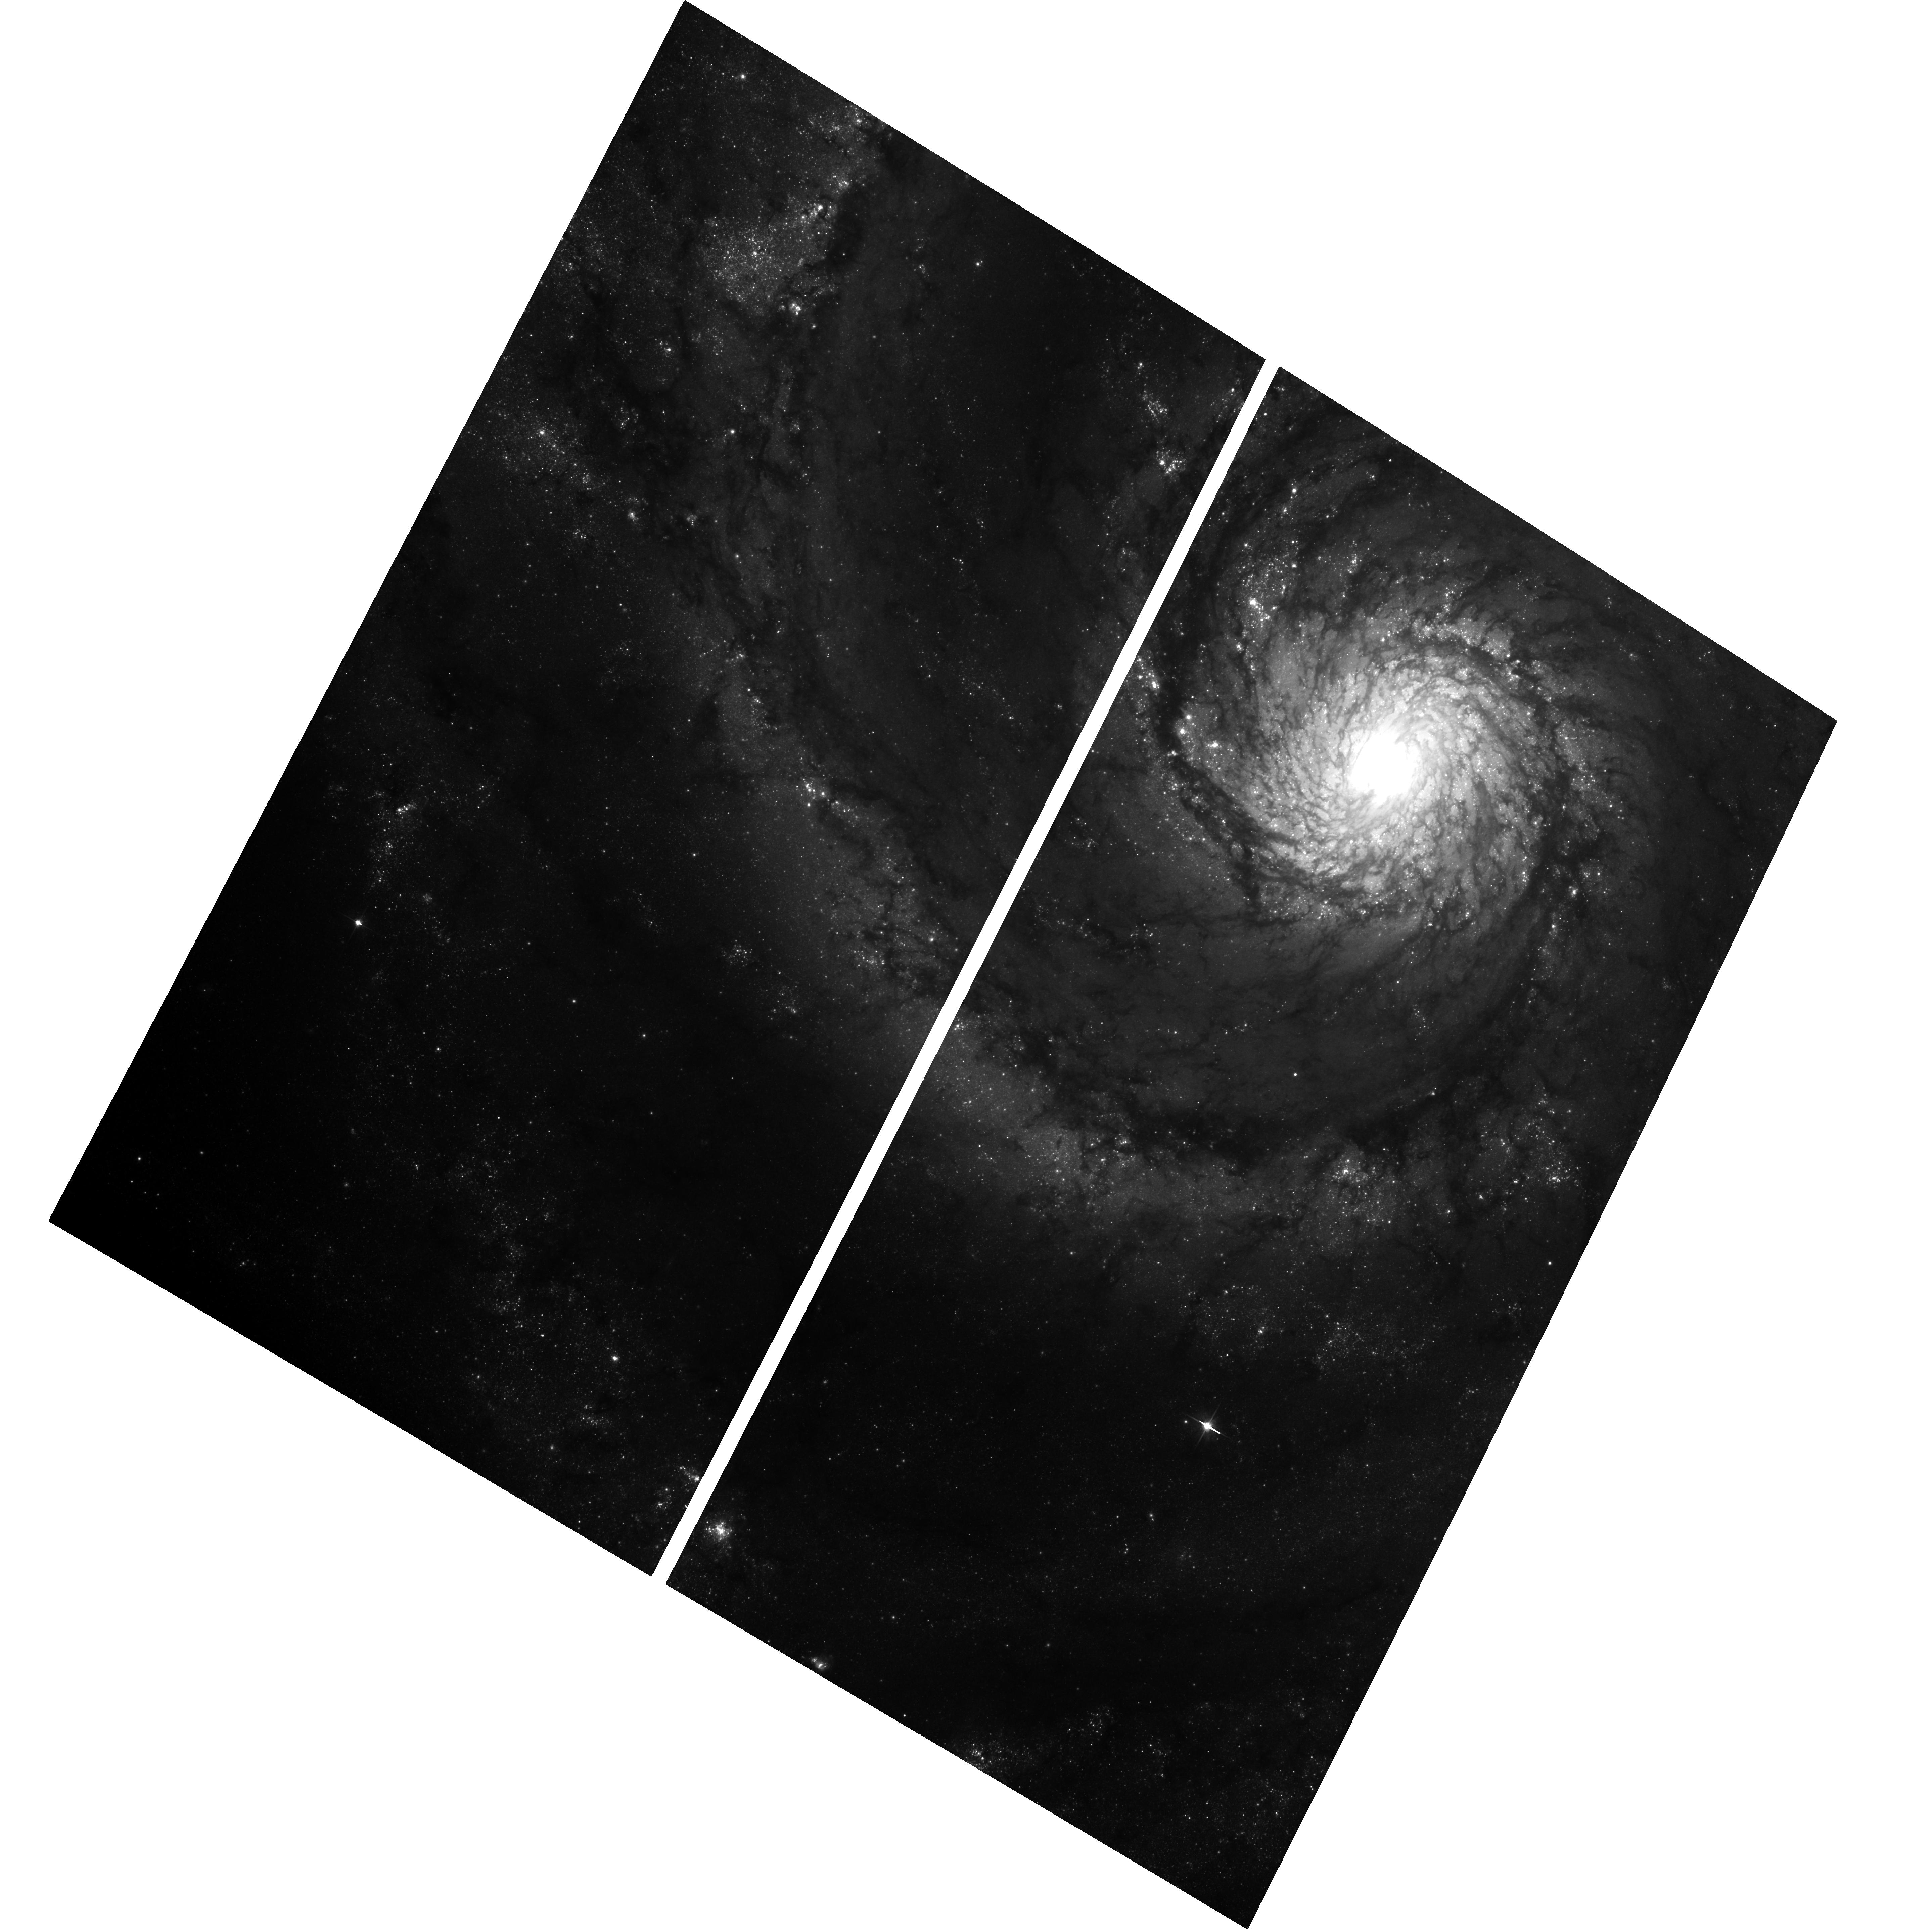
Target: M-51. Instrument: ACS/WFC. Filter: F606W. Exposure: 37 min. Observation ID: hst_14704_12_acs_wfc_f606w_jd8f12

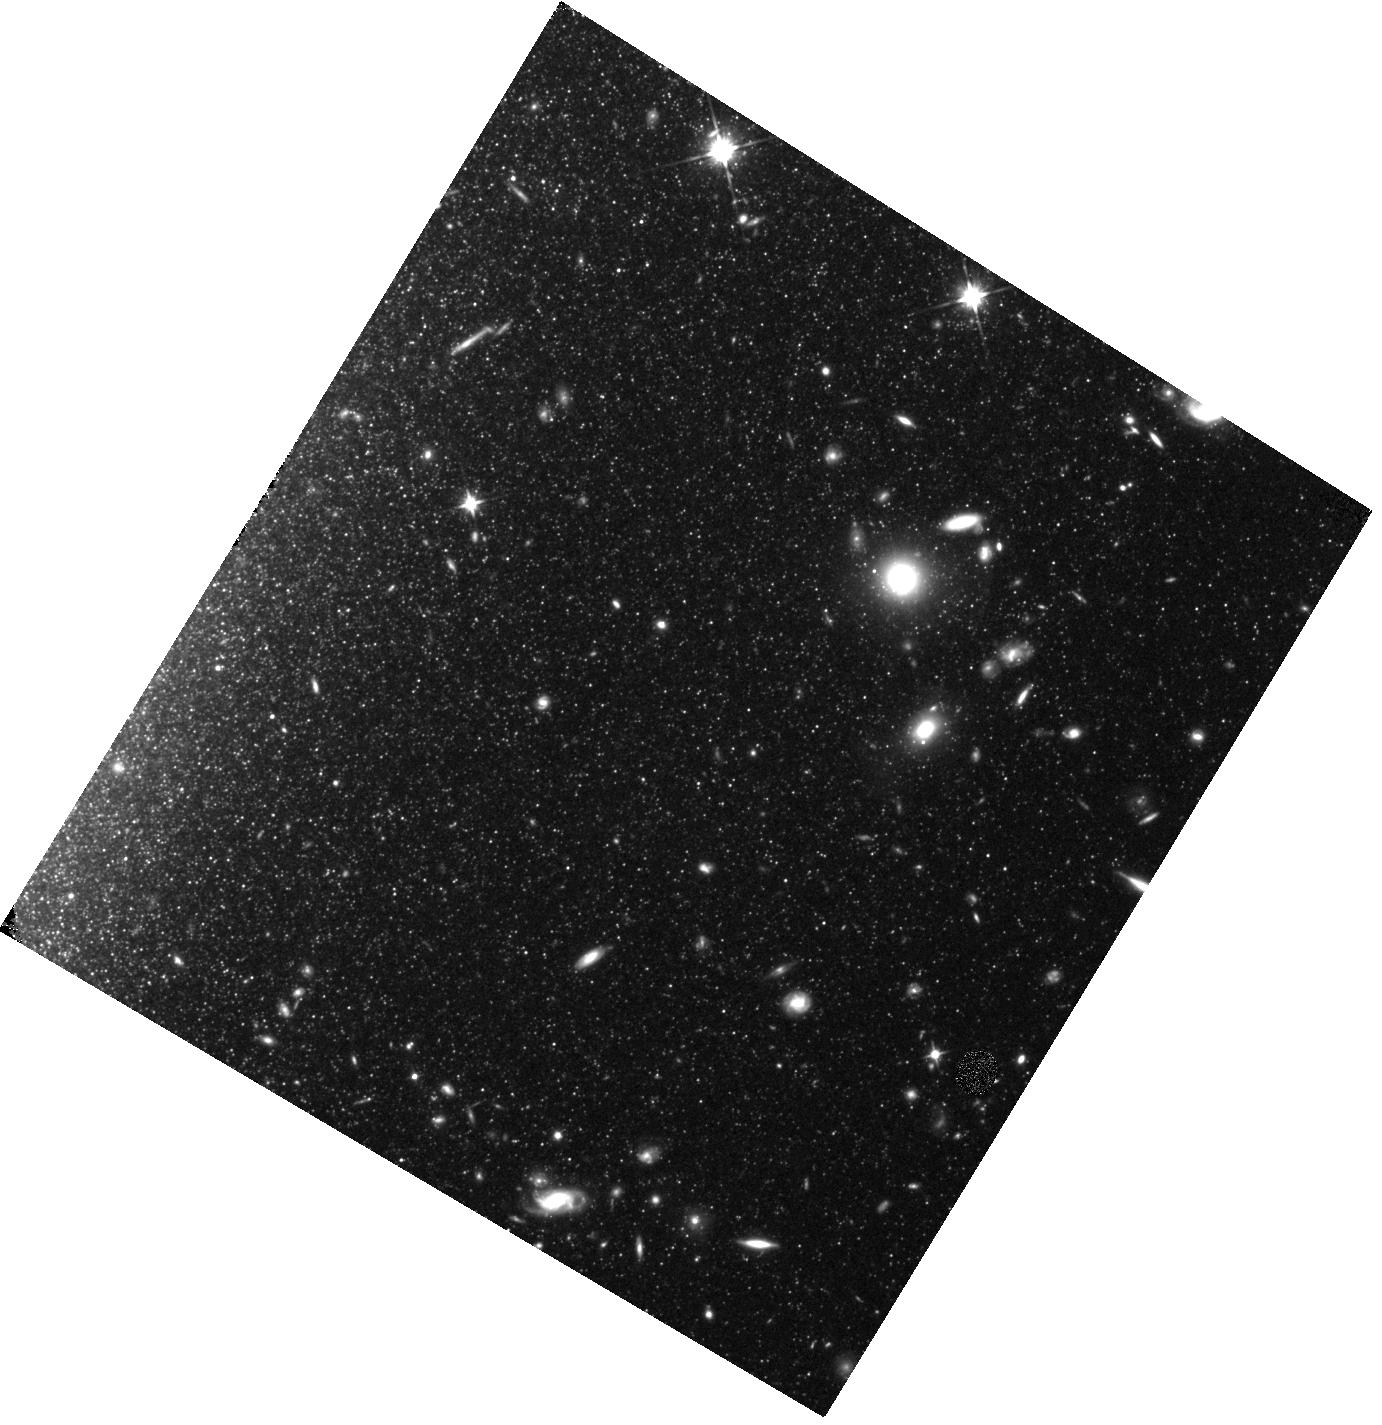
Target: field at RA 202.368°, Dec 47.139°. Instrument: WFC3/IR. Filter: F110W. Exposure: 34 min. Observation ID: hst_14704_16_wfc3_ir_f110w_id8f16

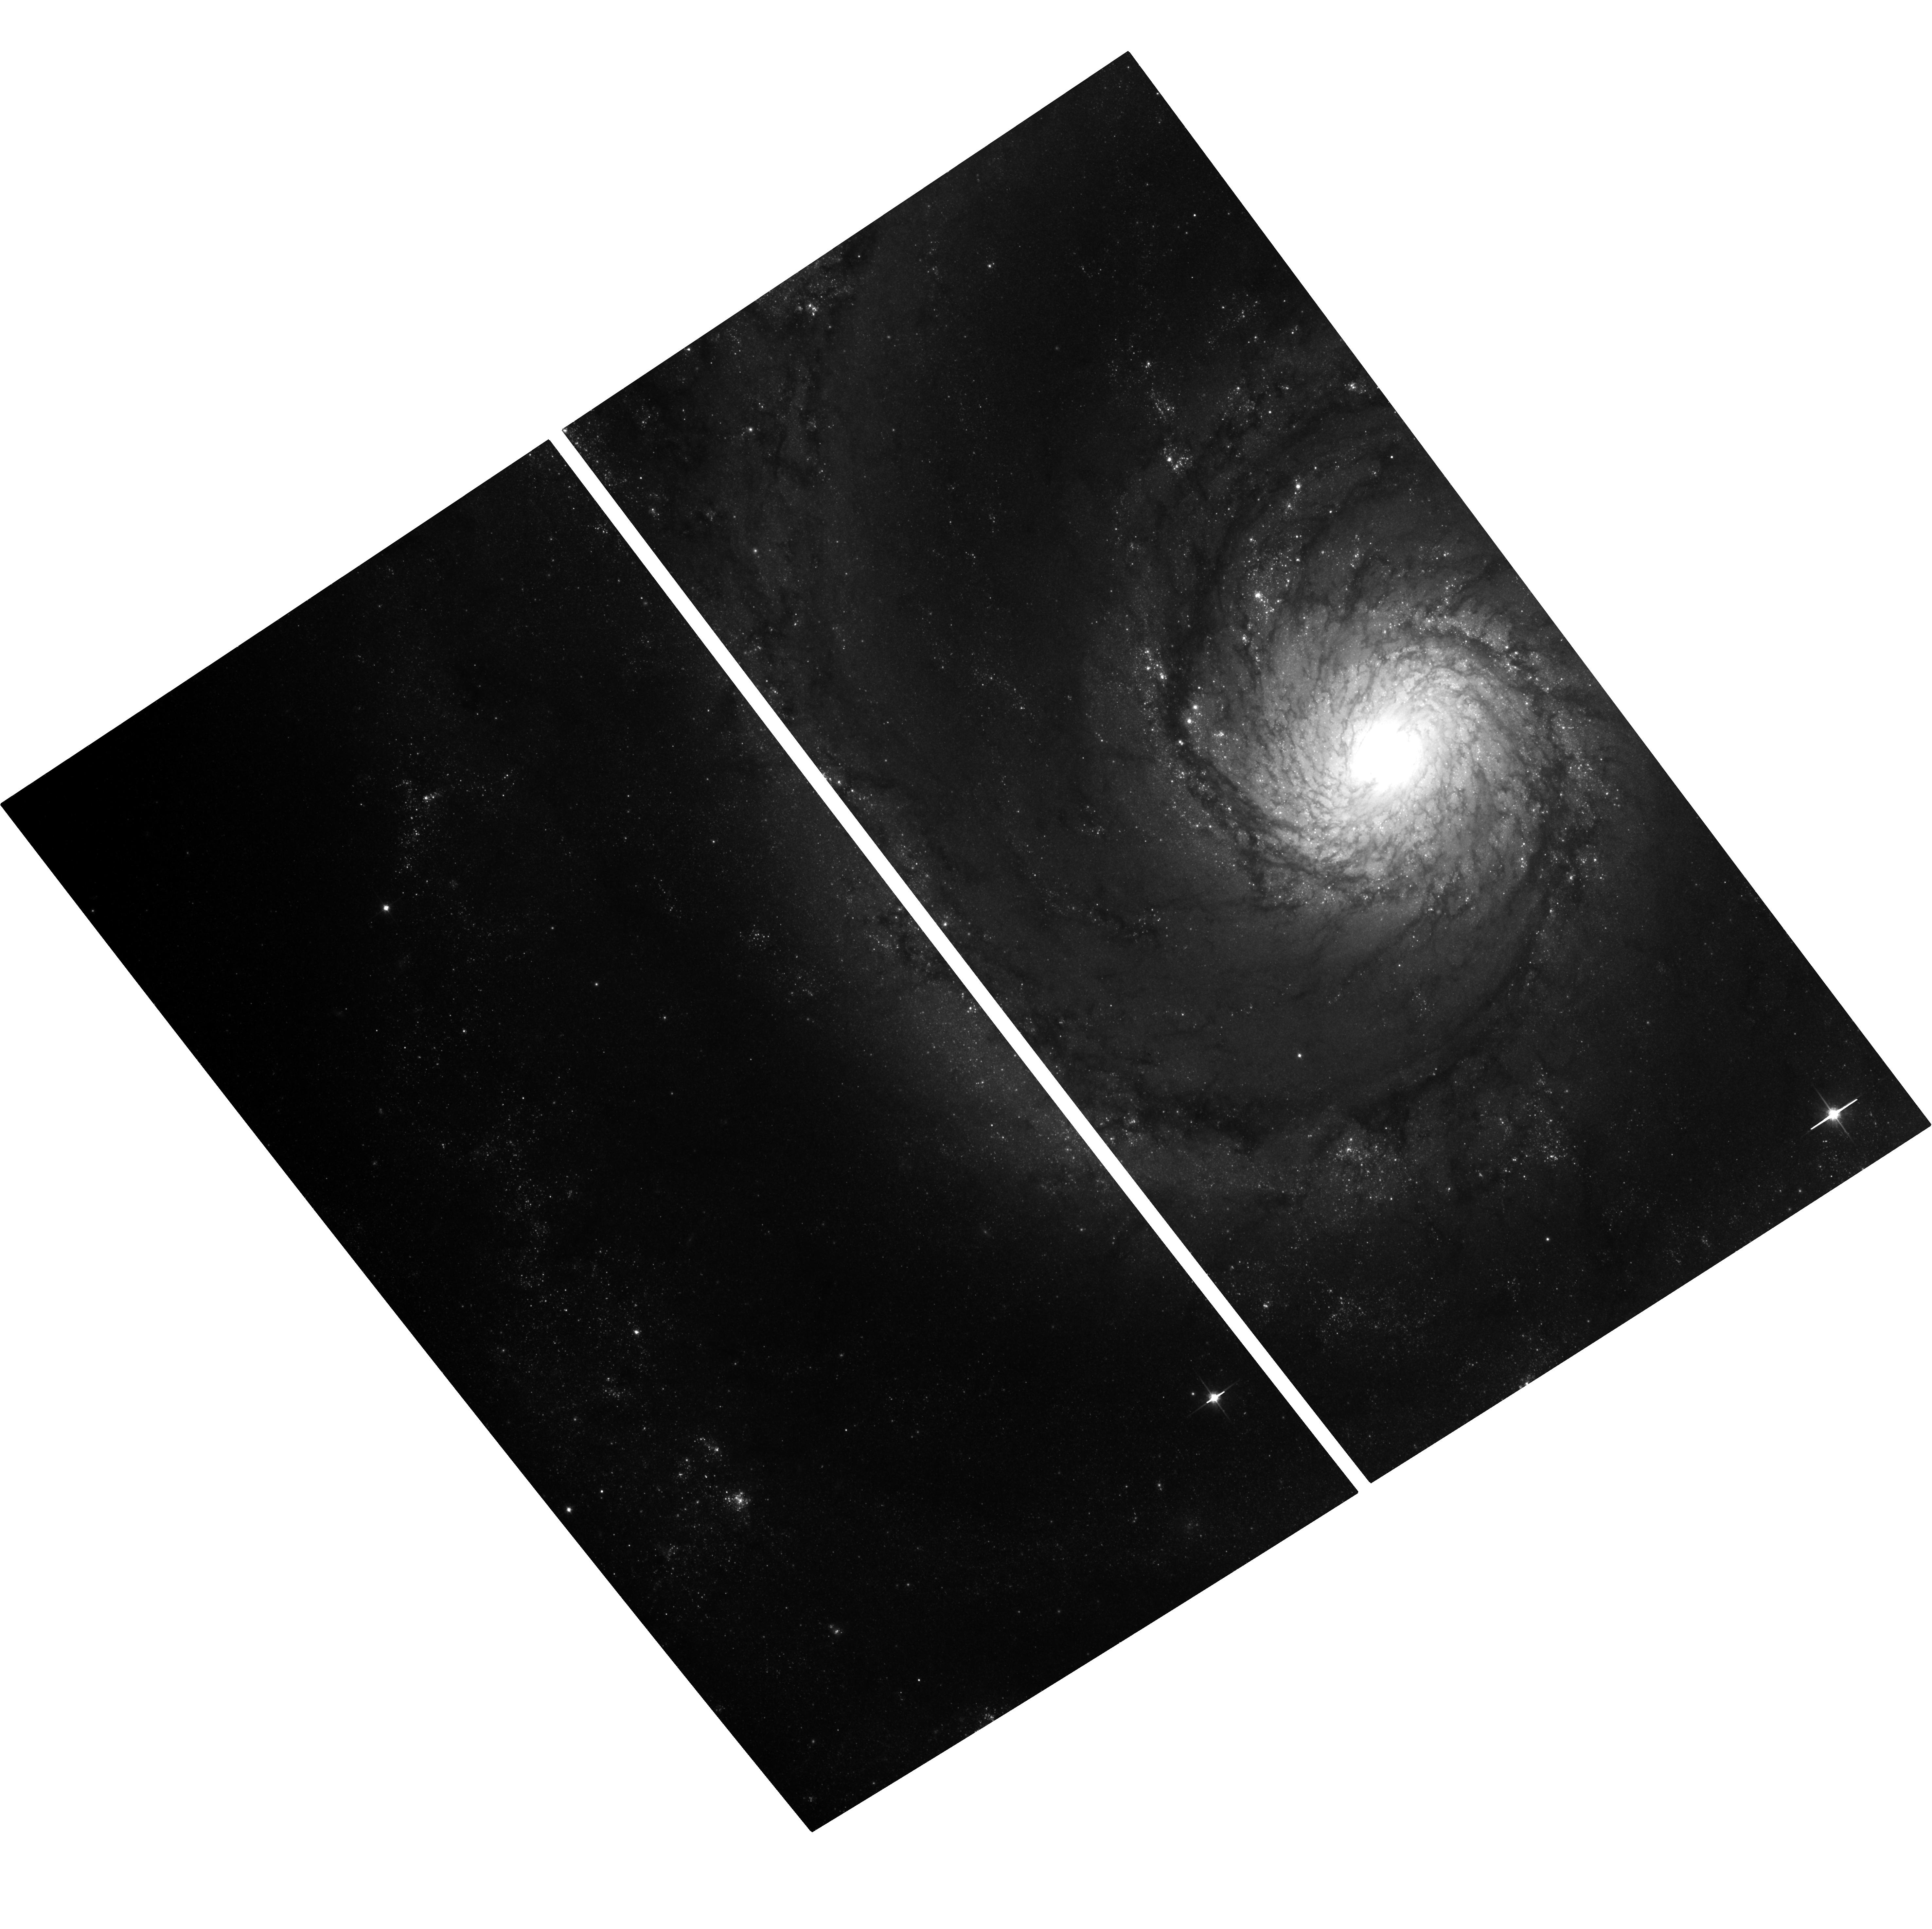
Target: M-51. Instrument: ACS/WFC. Filter: F814W. Exposure: 37 min. Observation ID: hst_14704_23_acs_wfc_f814w_jd8f23

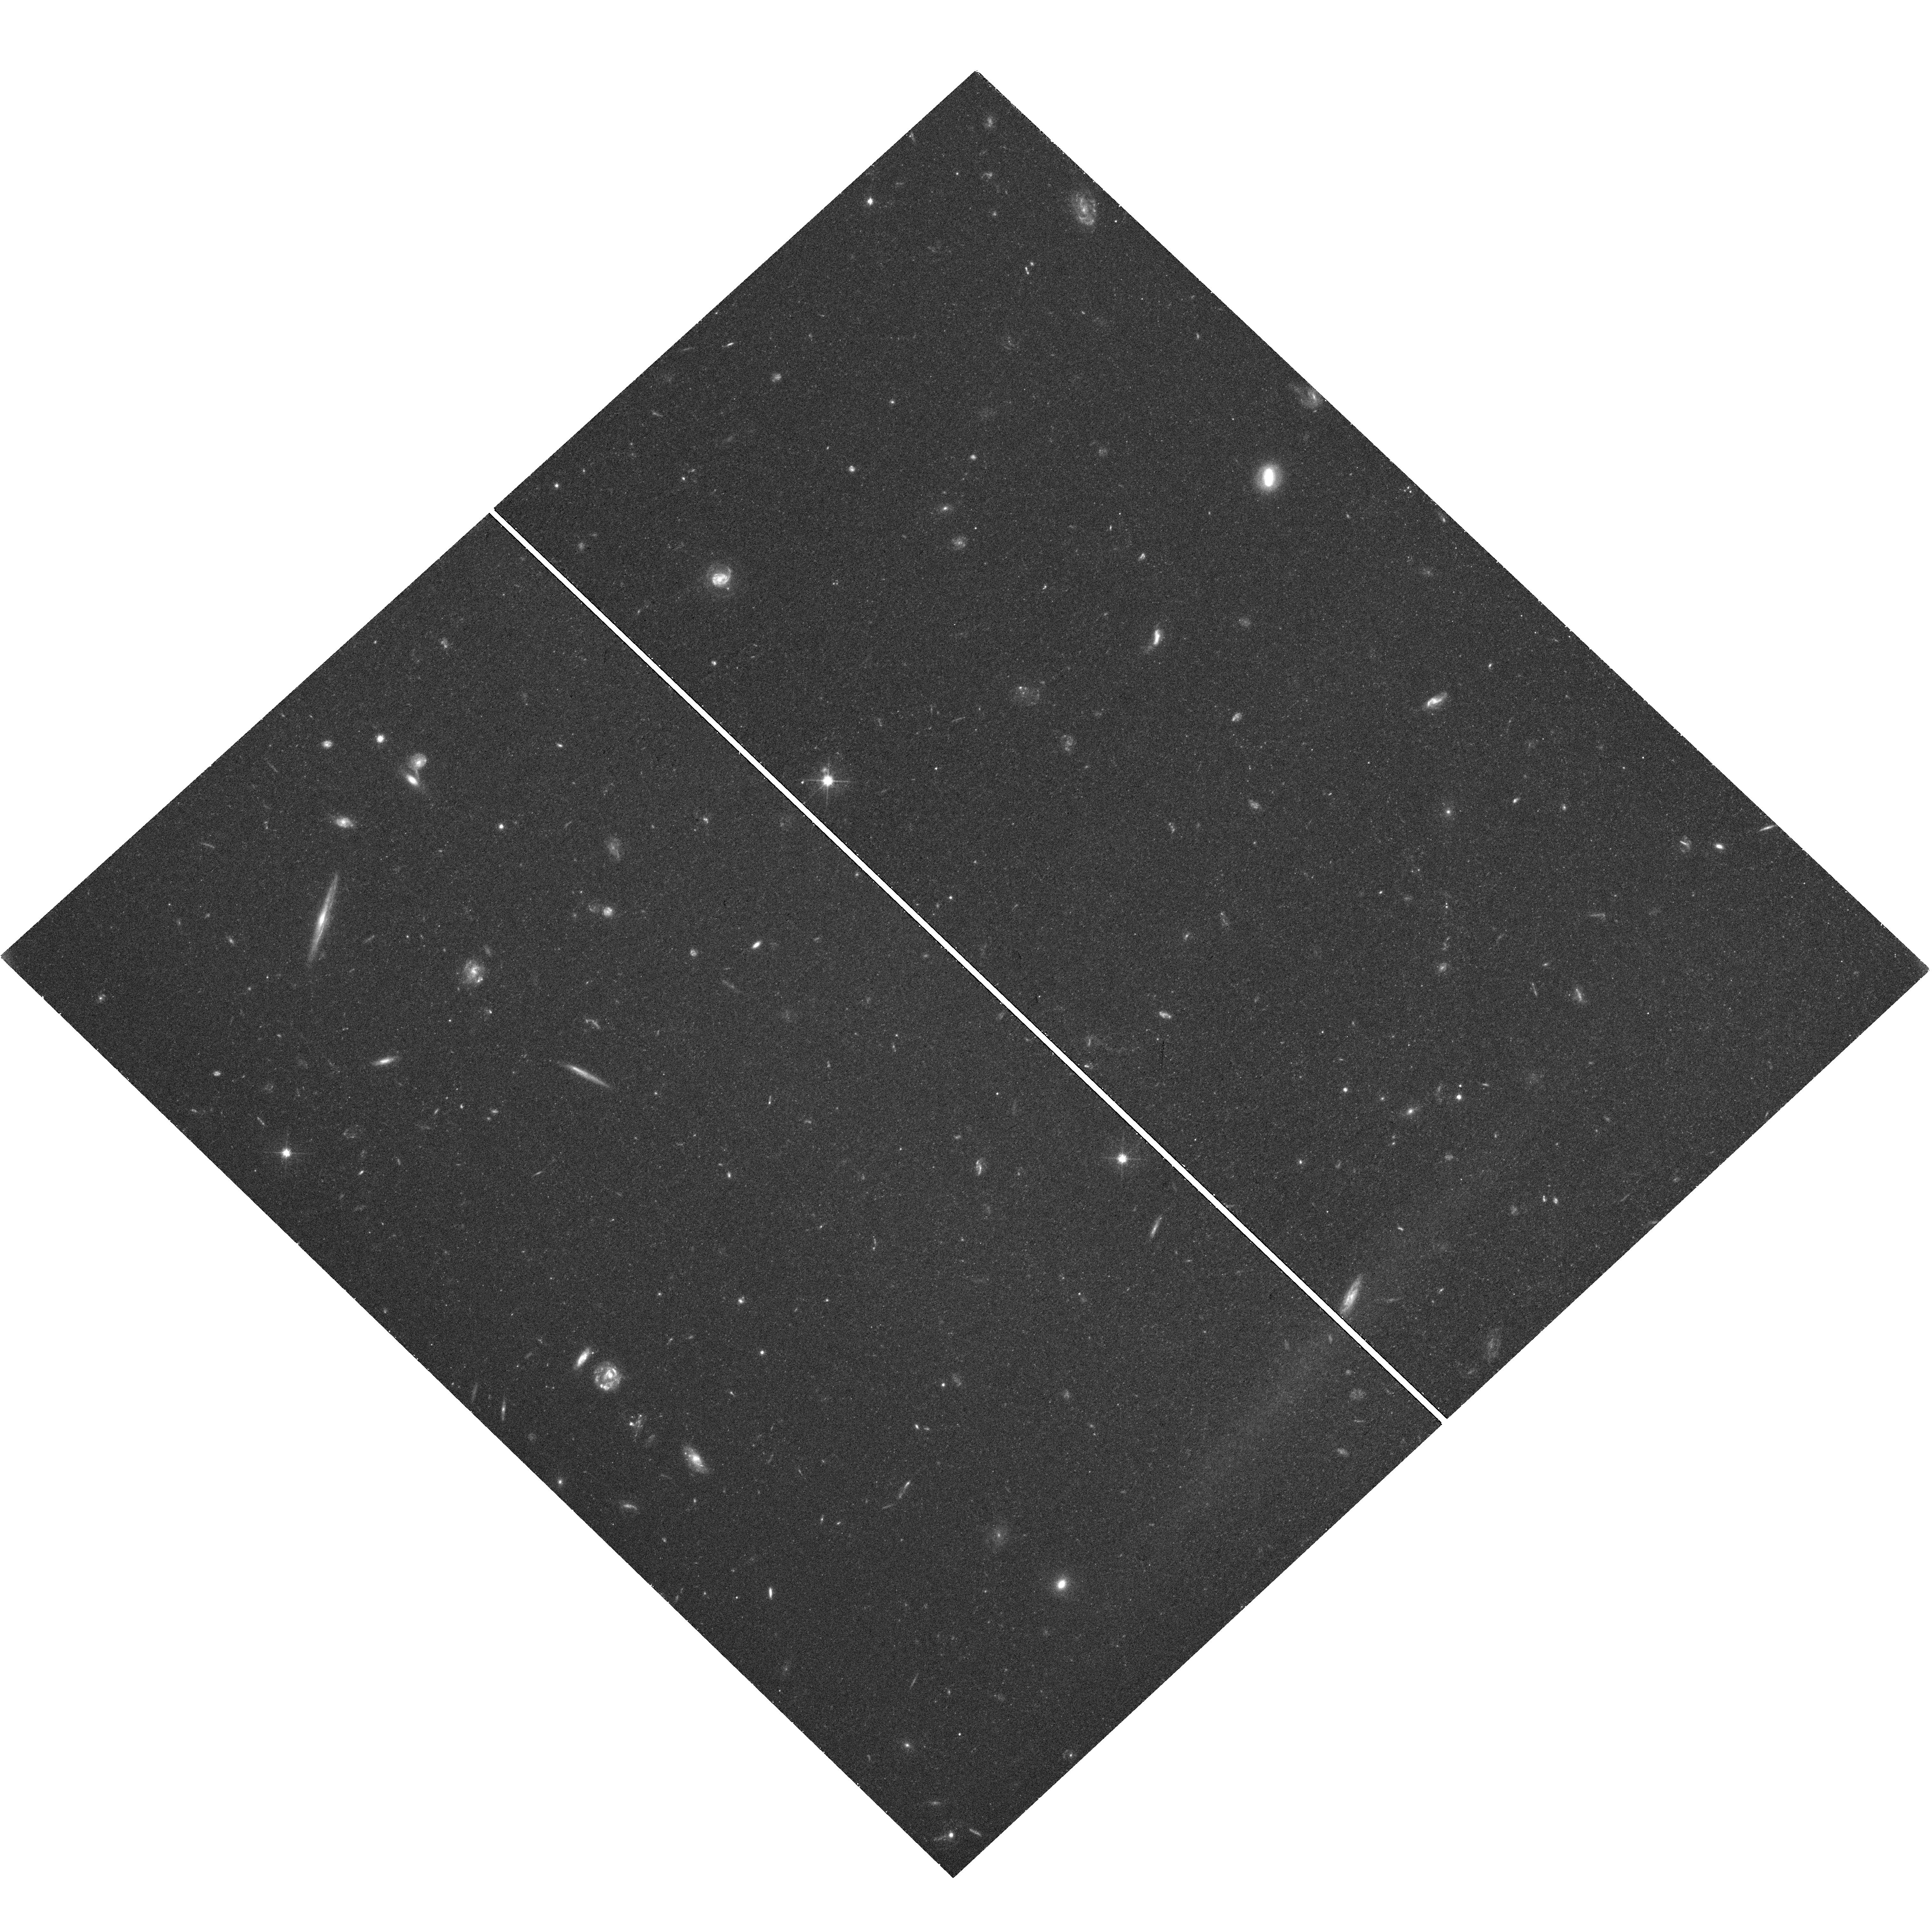
Target: field at RA 202.592°, Dec 47.125°. Instrument: WFC3/UVIS. Filter: F606W. Exposure: 41 min. Observation ID: hst_14704_29_wfc3_uvis_f606w_id8f29

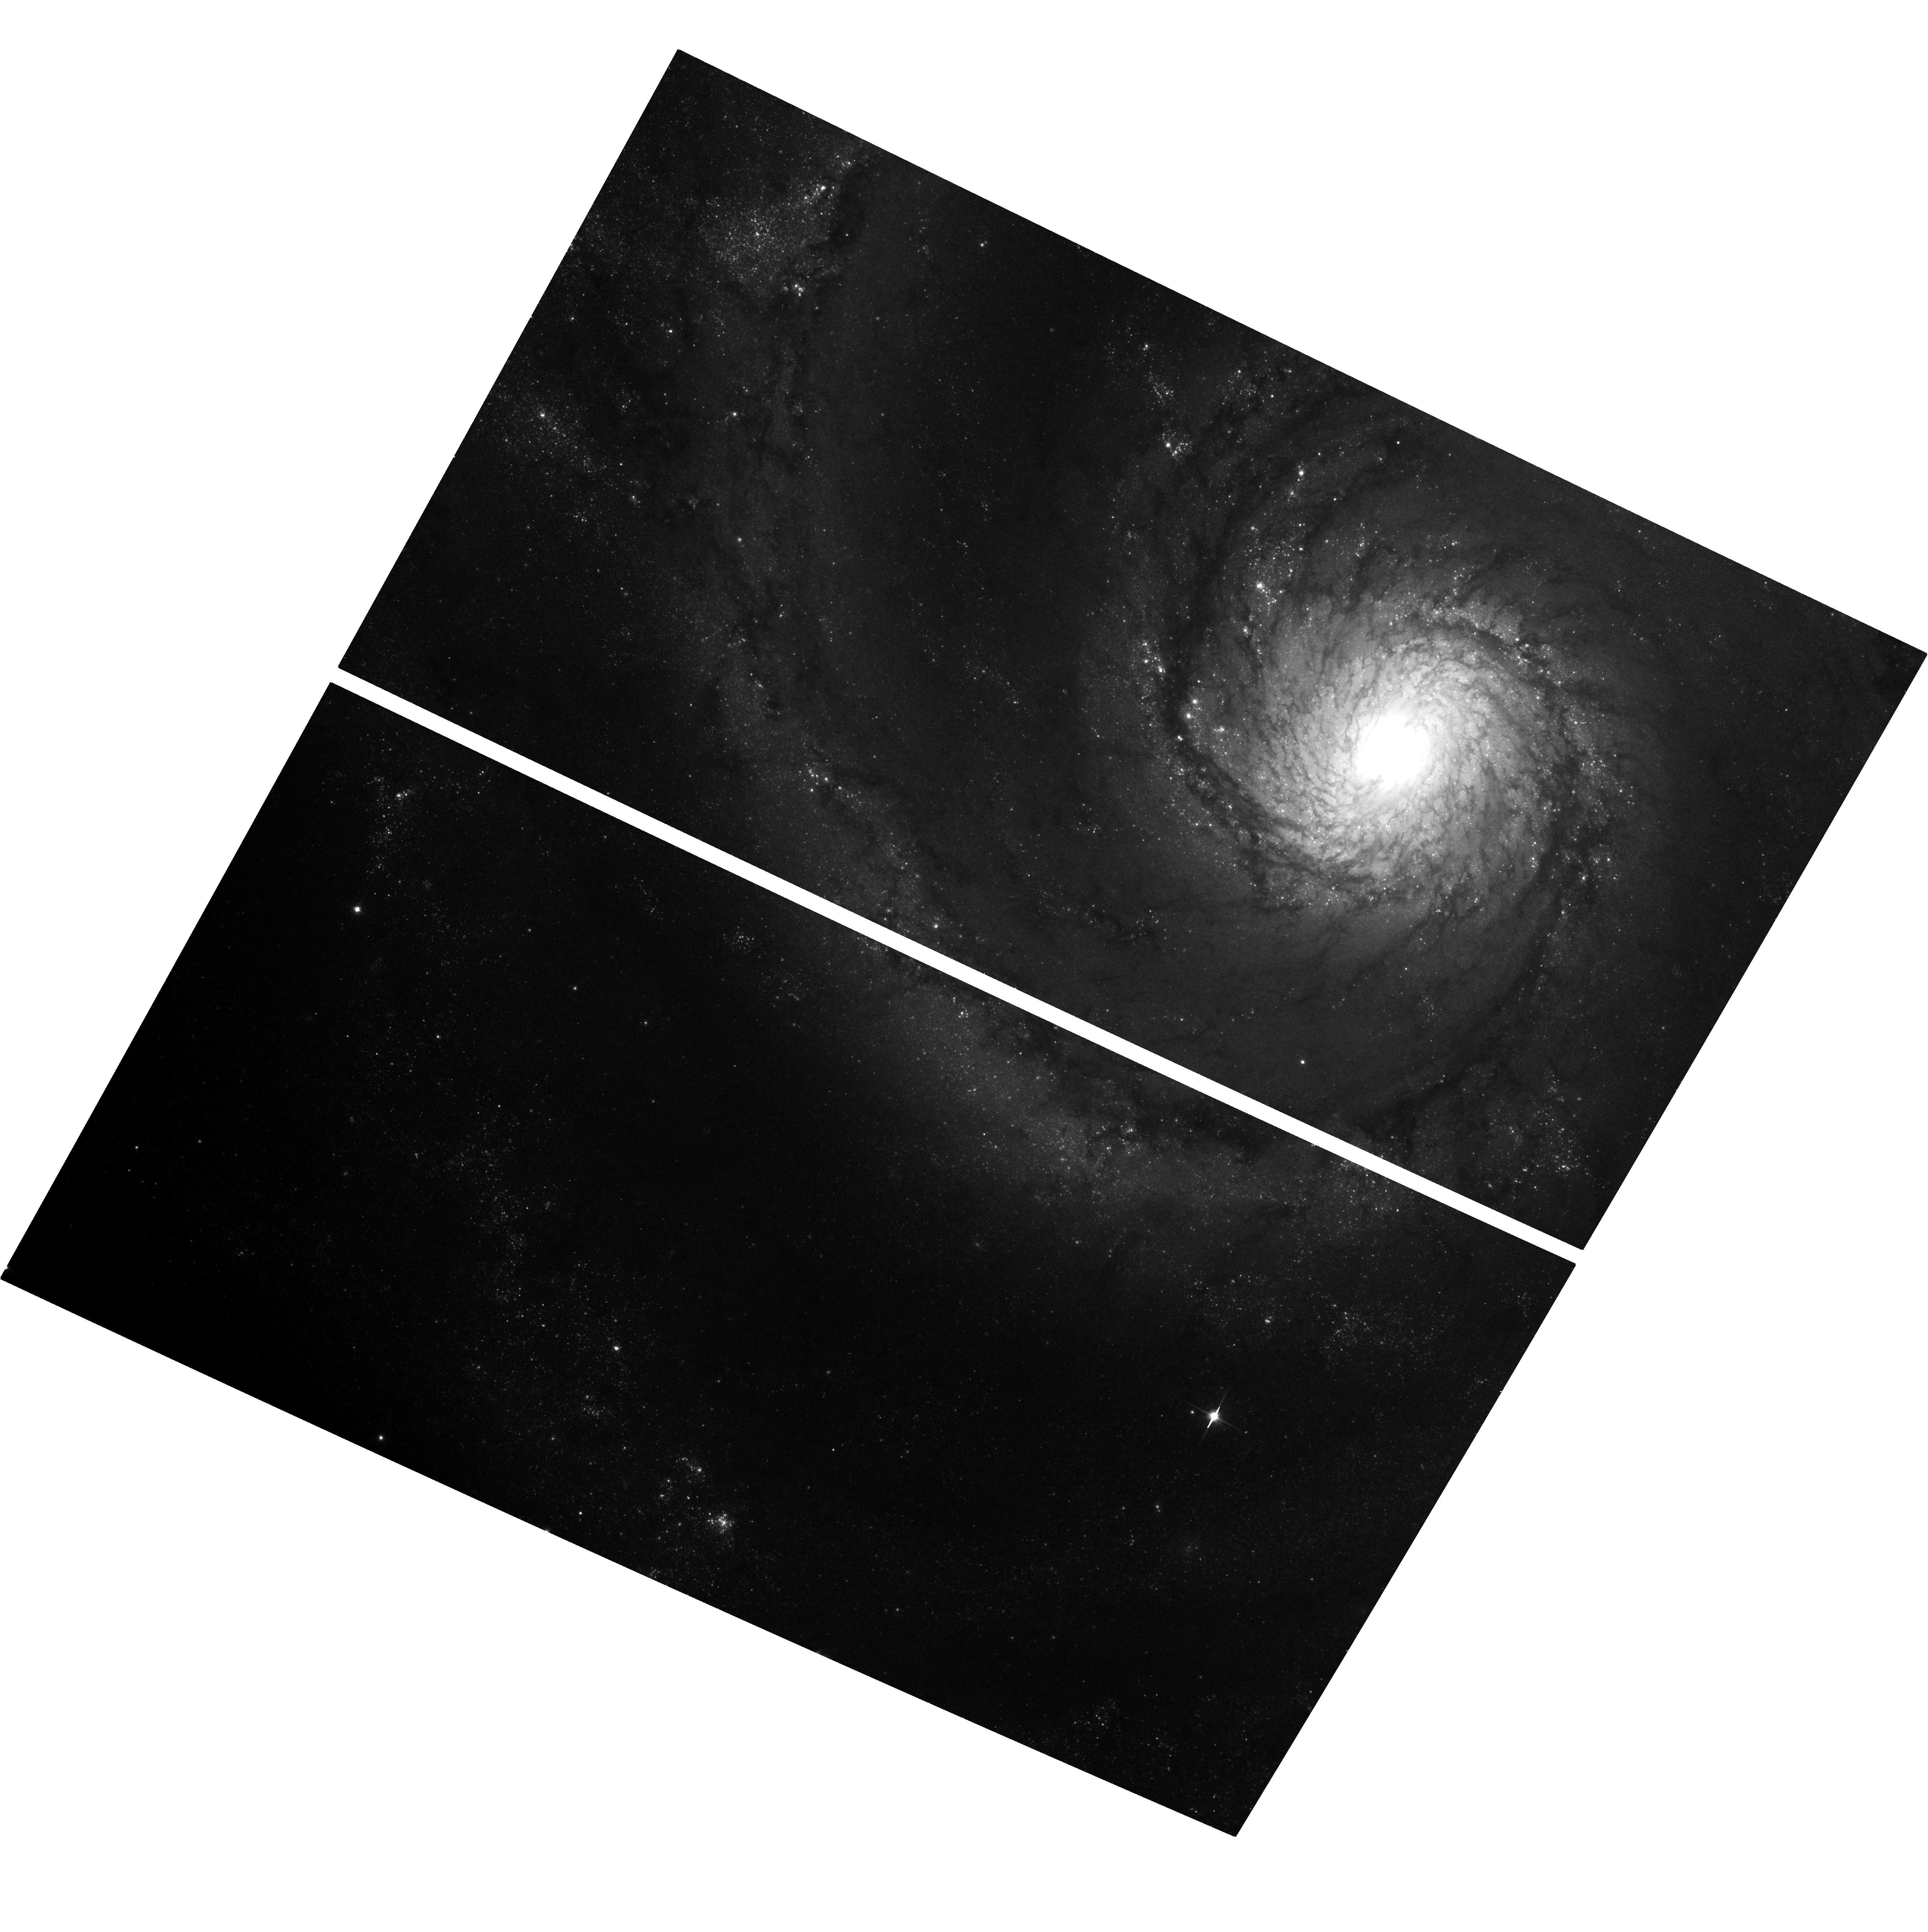
Target: M-51. Instrument: ACS/WFC. Filter: F814W. Exposure: 37 min. Observation ID: hst_14704_18_acs_wfc_f814w_jd8f18

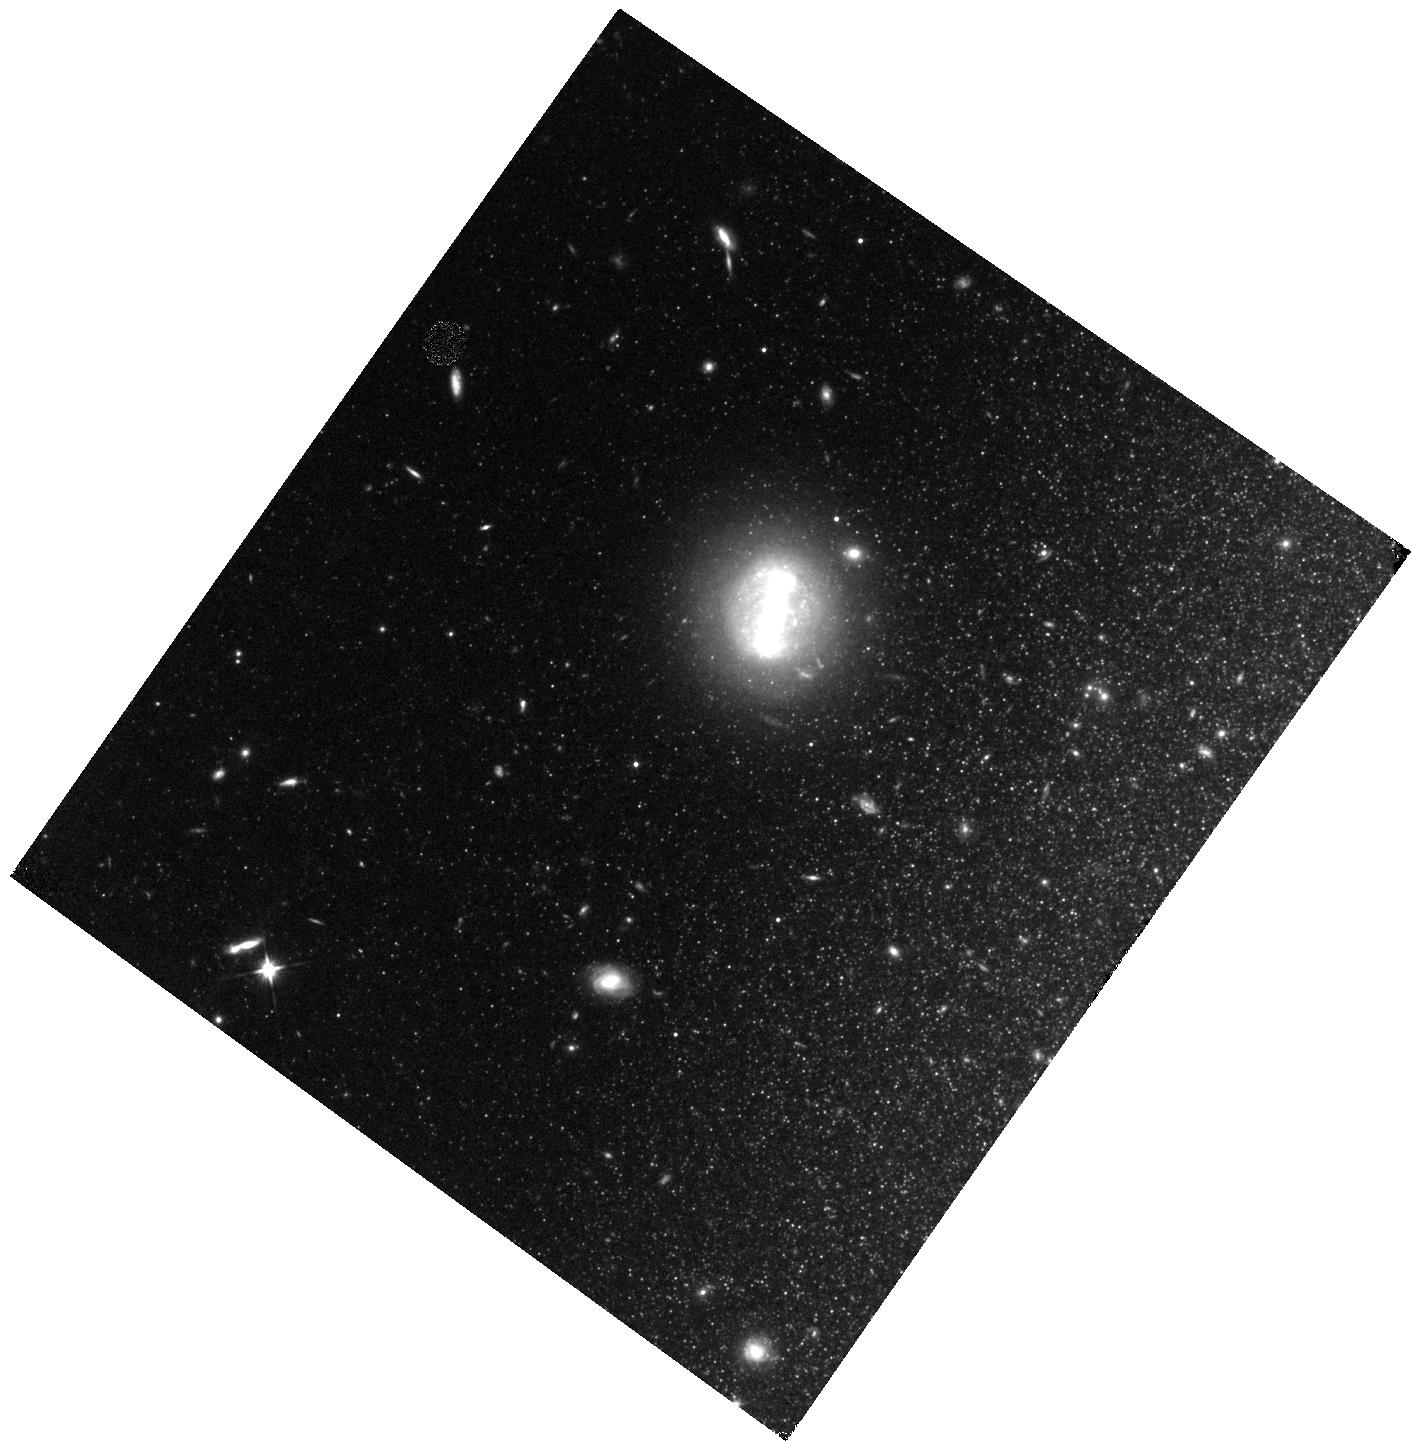
Target: field at RA 202.618°, Dec 47.241°. Instrument: WFC3/IR. Filter: F110W. Exposure: 34 min. Observation ID: hst_14704_01_wfc3_ir_f110w_id8f01

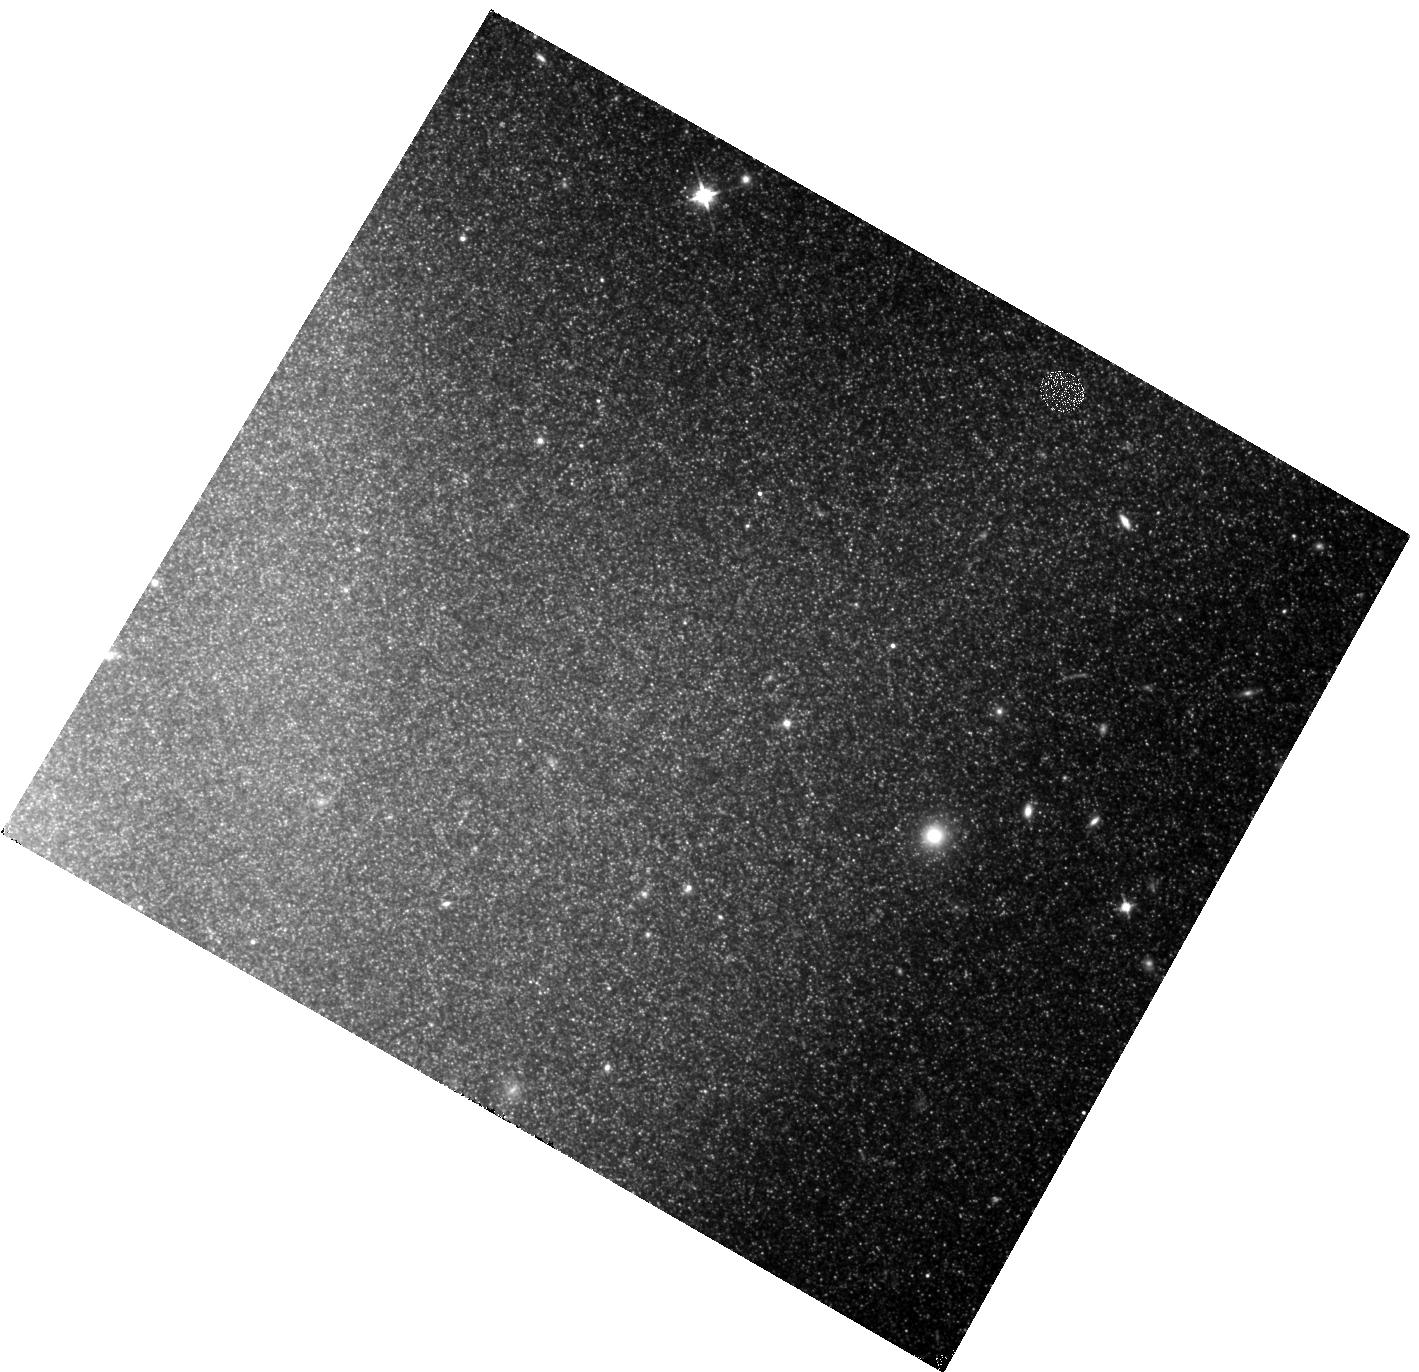
Target: field at RA 202.428°, Dec 47.275°. Instrument: WFC3/IR. Filter: F110W. Exposure: 34 min. Observation ID: hst_14704_07_wfc3_ir_f110w_id8f07

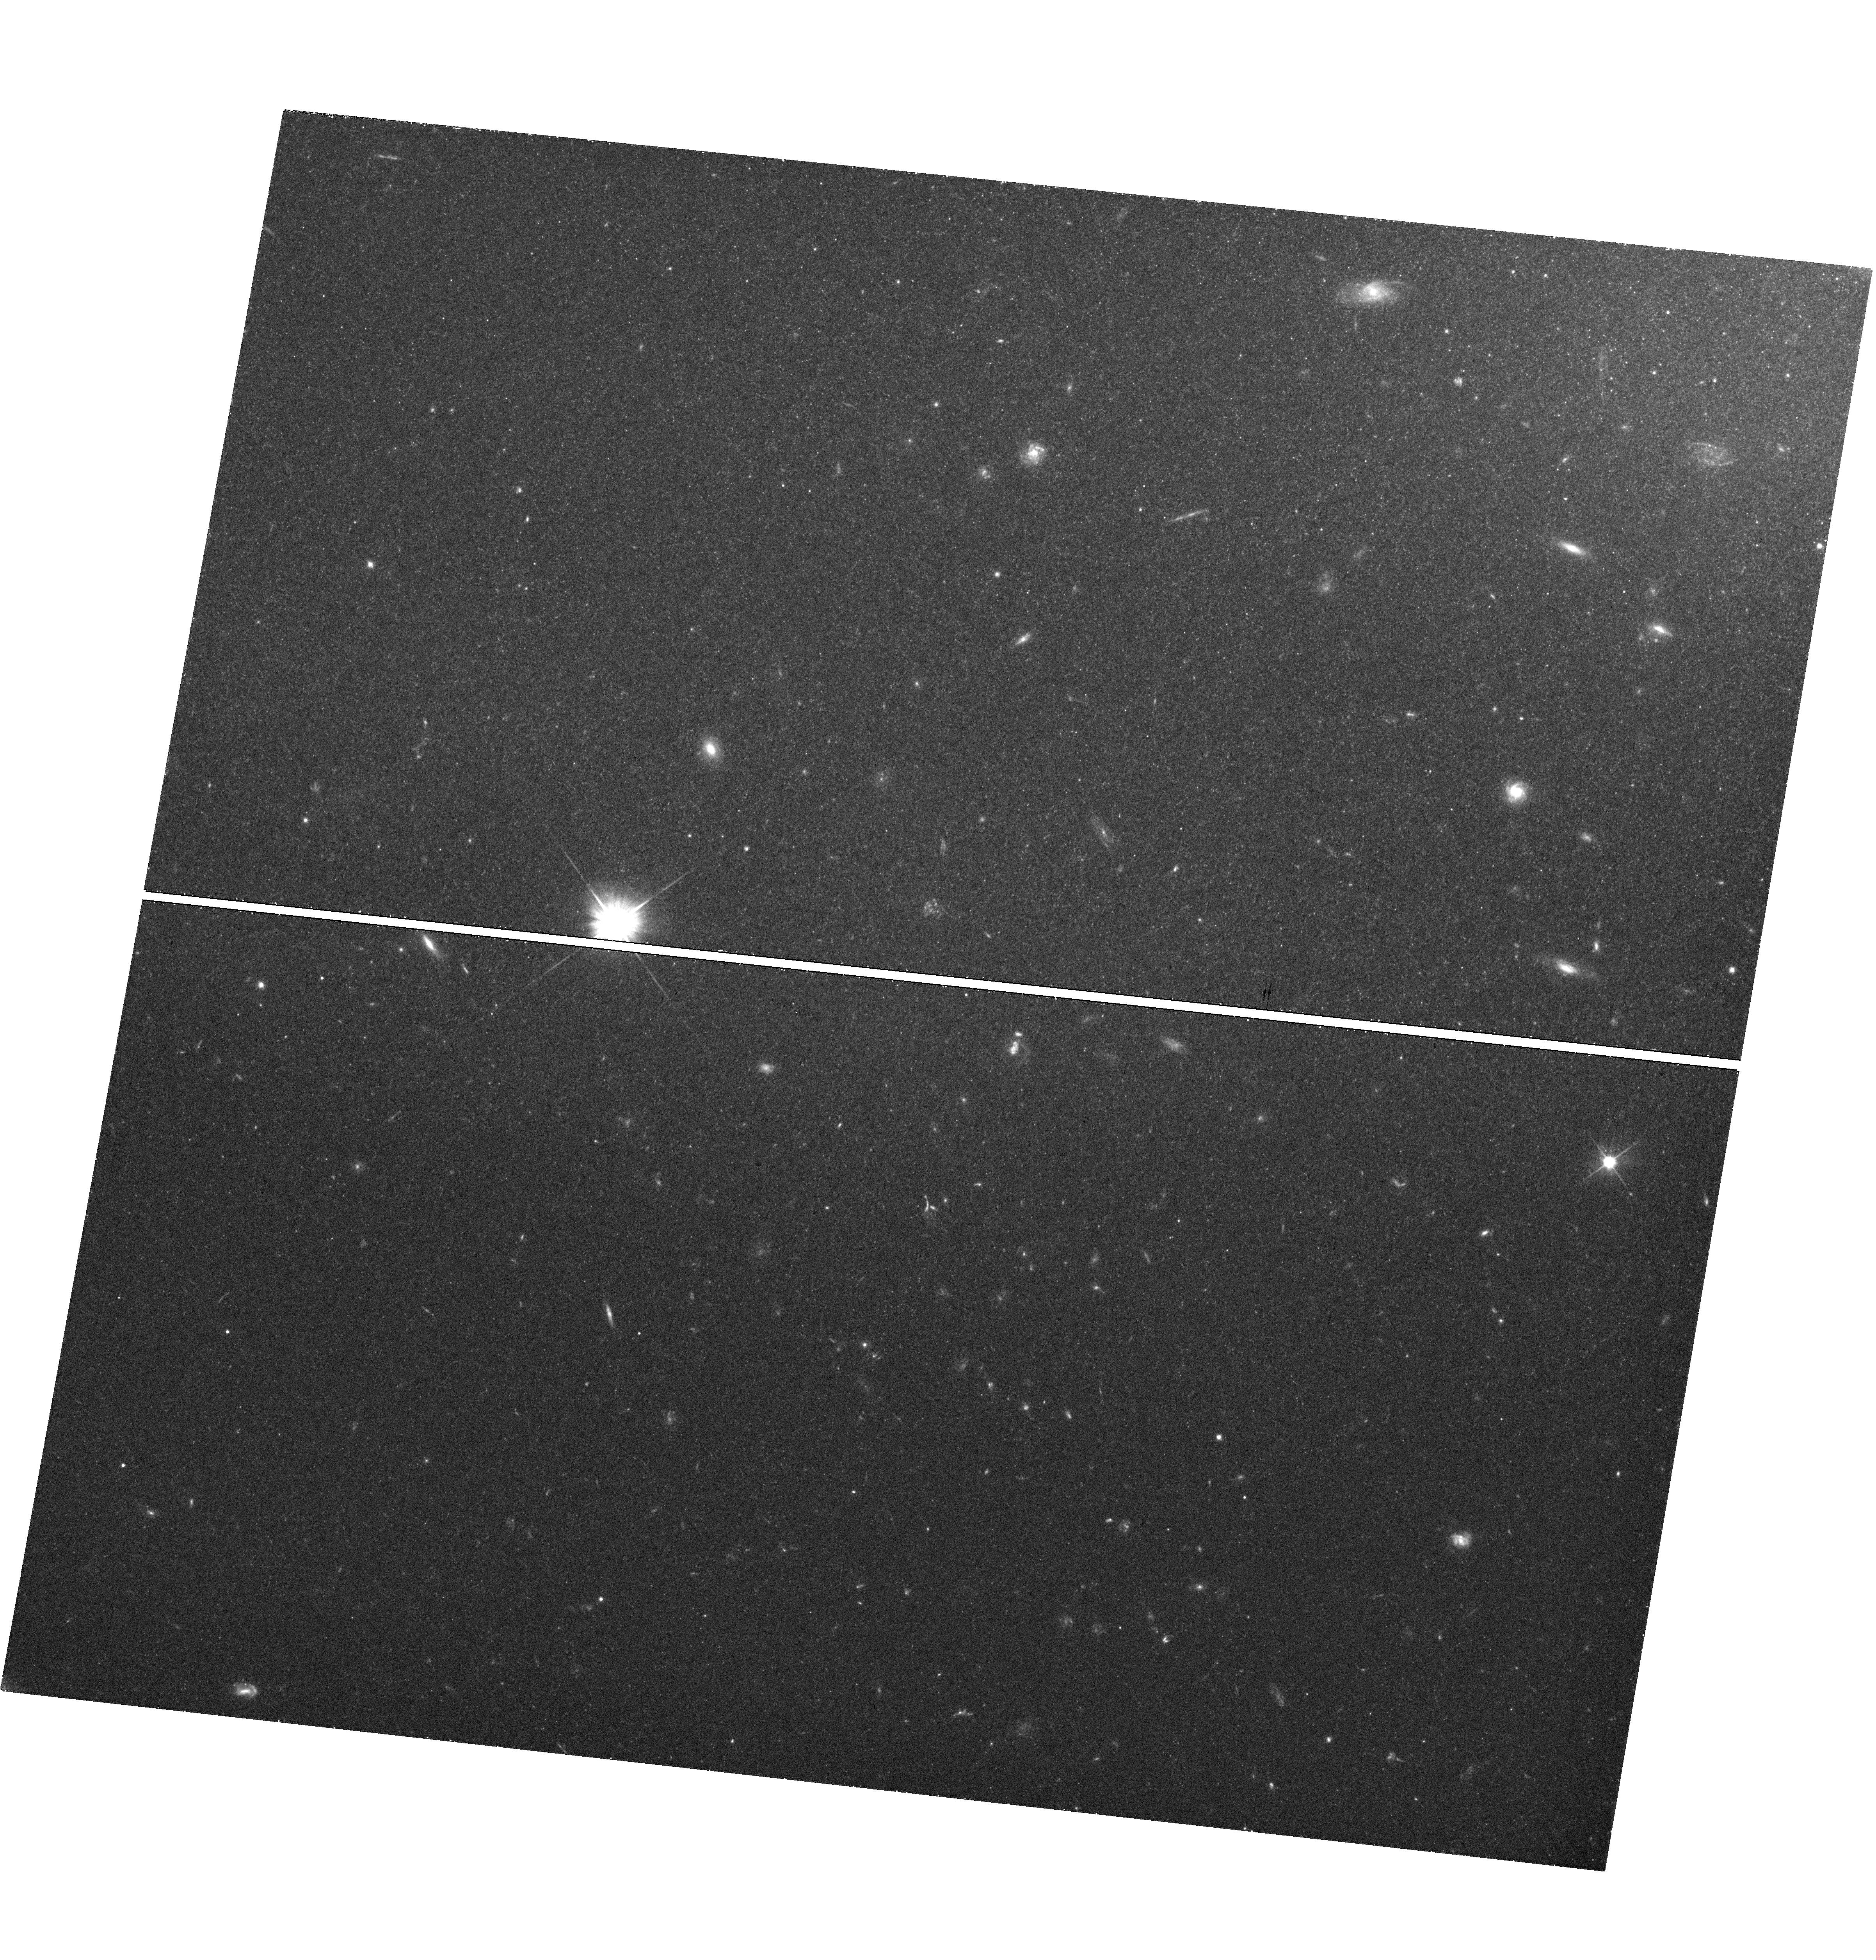
Target: field at RA 202.517°, Dec 47.098°. Instrument: WFC3/UVIS. Filter: F606W. Exposure: 41 min. Observation ID: hst_14704_23_wfc3_uvis_f606w_id8f23

A Year in the Whirlpool (PI: Conroy, Charlie)

The goal of this proposal is to derive the spatially-resolved star formation history (SFH) of the Whirlpool Galaxy (M51), a nearby face-on grand design spiral. Ages will be estimated from the periods and luminosities of long period variable stars (LPVs), which are very luminous, cool evolved stars. We propose to measure these periods and luminosities by monitoring M51 over 365 d with 34 discrete visits. Simulated observations including the effects of variable stars imply that 50% of pixels will show >2% flux variation over the 365 d baseline. The derived SFH map will be used to address a number of key questions including the morphology and mass of the ancient stellar component, the radial extent of the galaxy as a function of age, the SFH within, along, and in between the spiral arms, and the SFH of the central mass concentration. The visits will be randomly spaced in time in order to maintain sensitivity to a wide range of variable star periods and transients besides LPVs (including Cepheids, LBVs, and novae). Coordinated parallel observations will provide images outside of M51's disk, enabling the characterization of the stellar population of its halo.